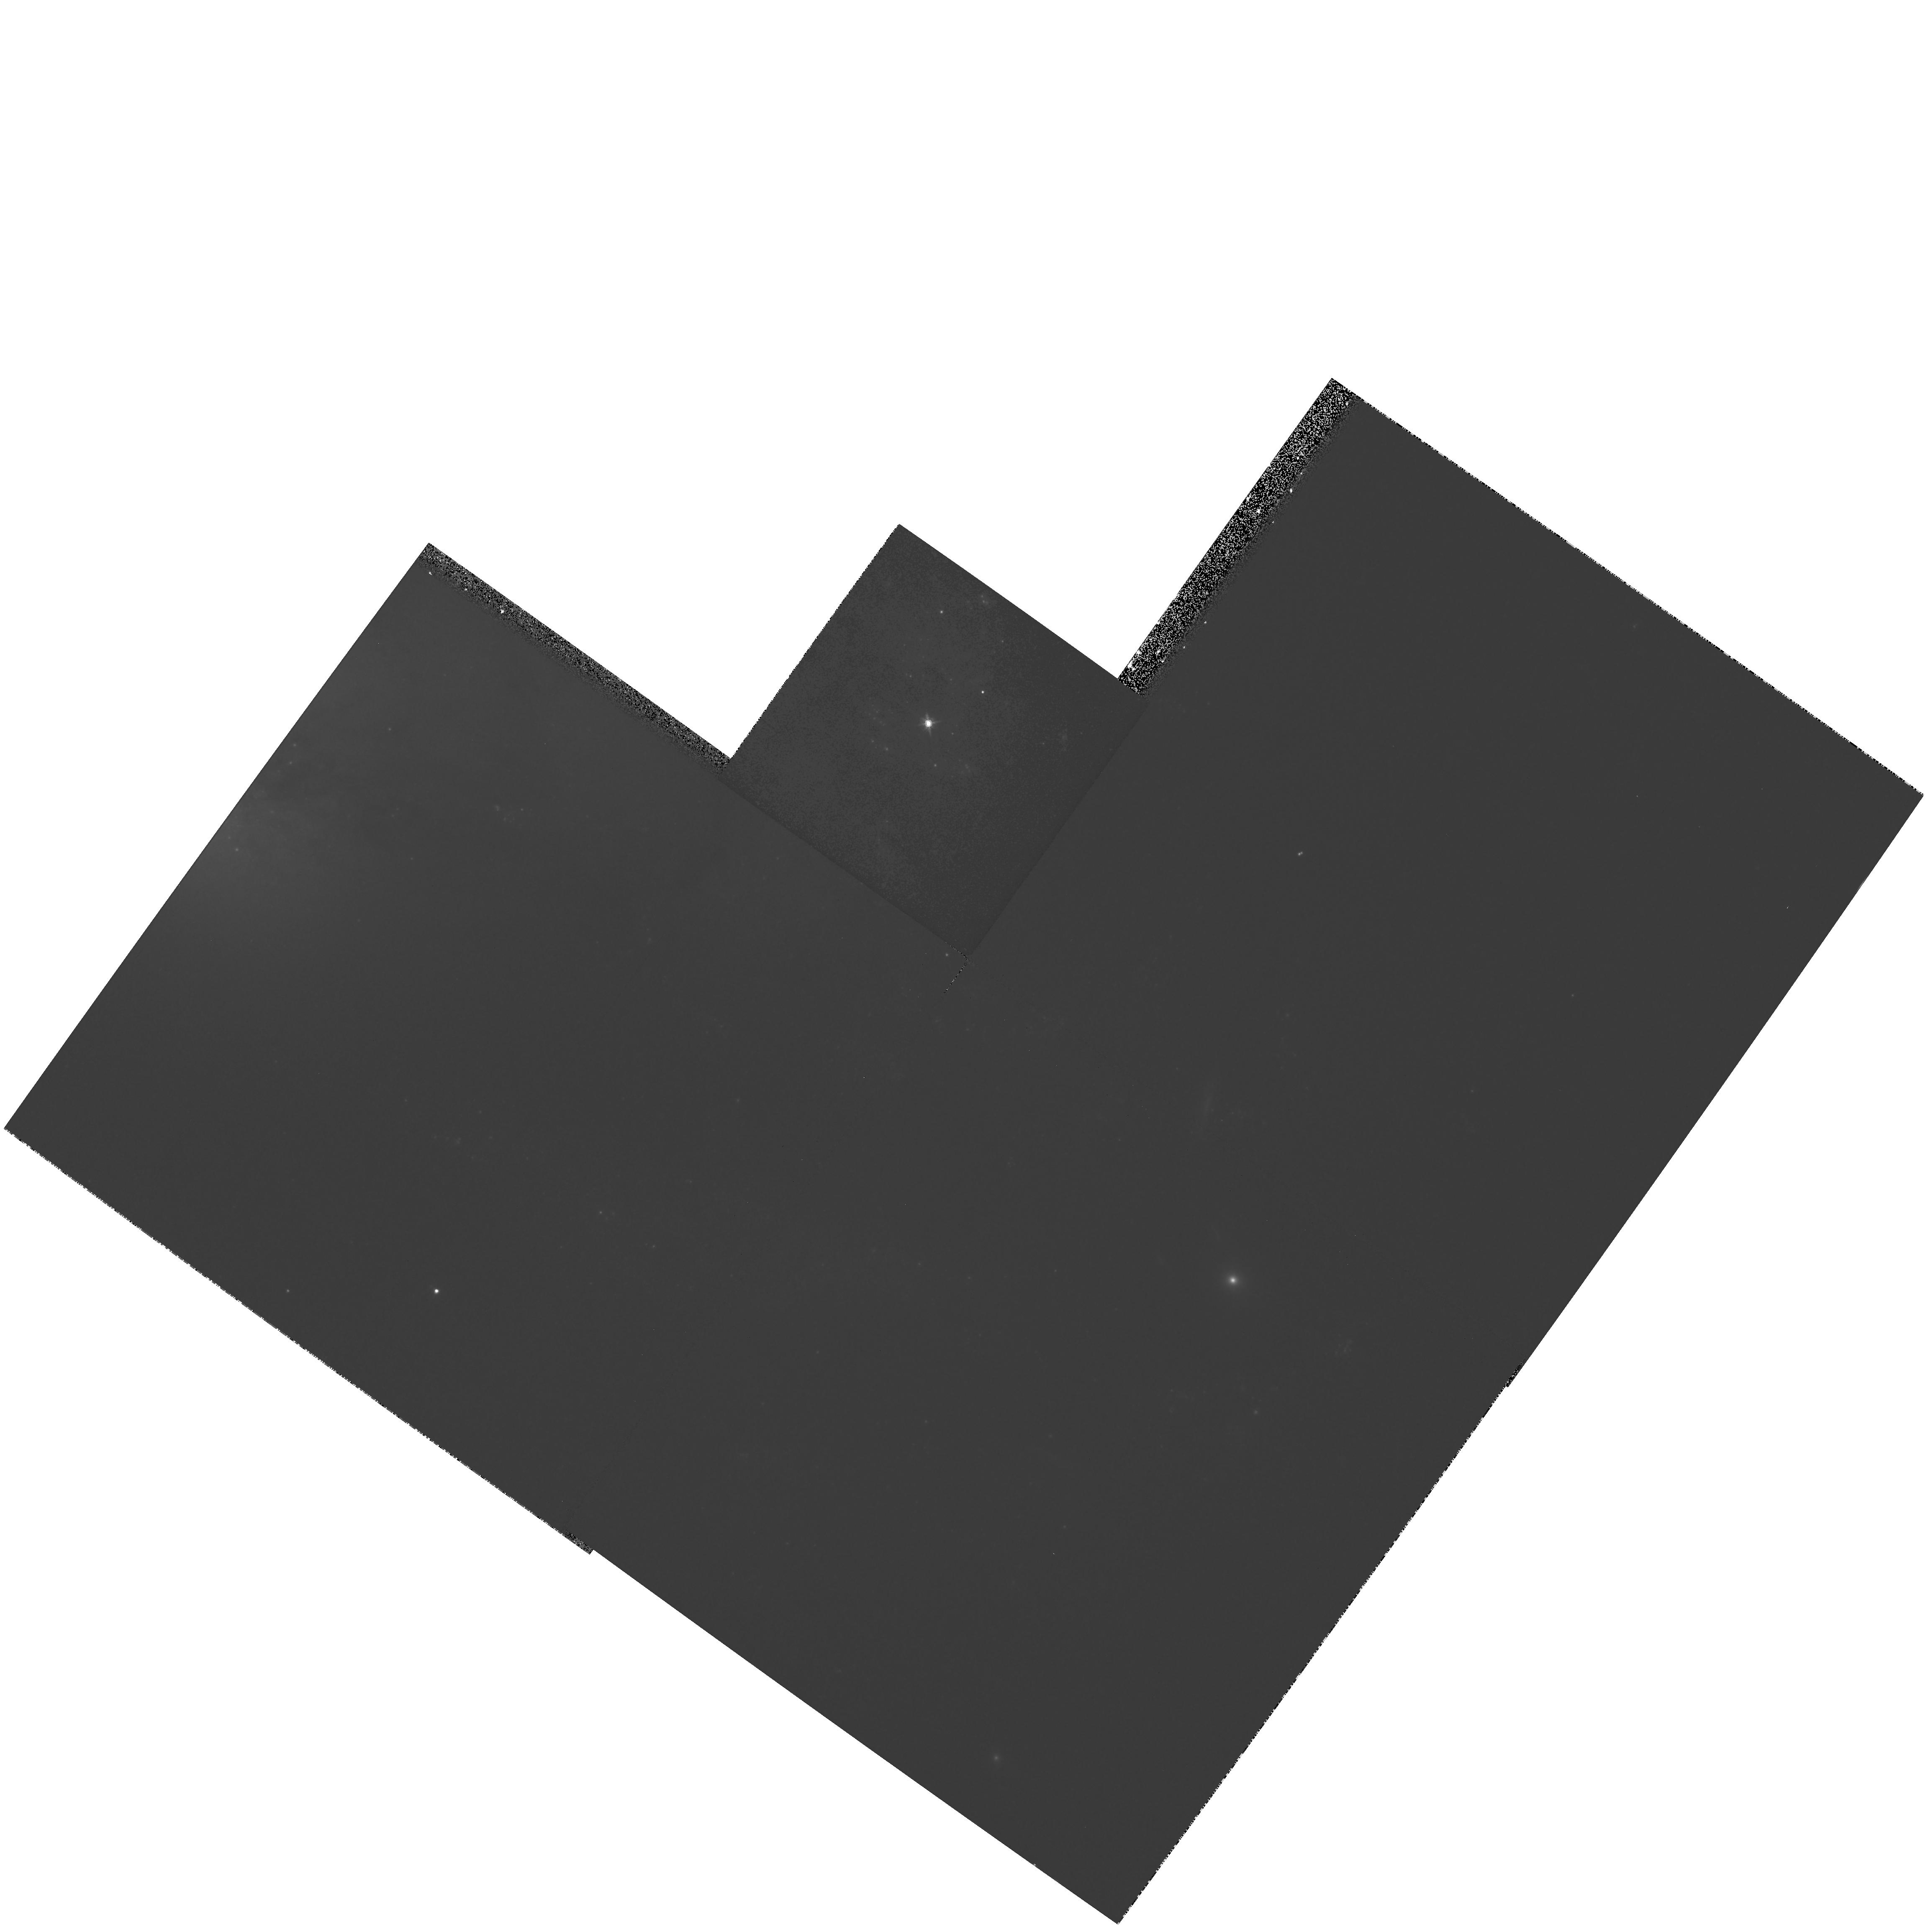
Target: SN2001DU. Instrument: WFPC2/PC. Filter: F814W. Exposure: 11 min. Observation ID: hst_9041_03_wfpc2_pc_f814w_u6br03

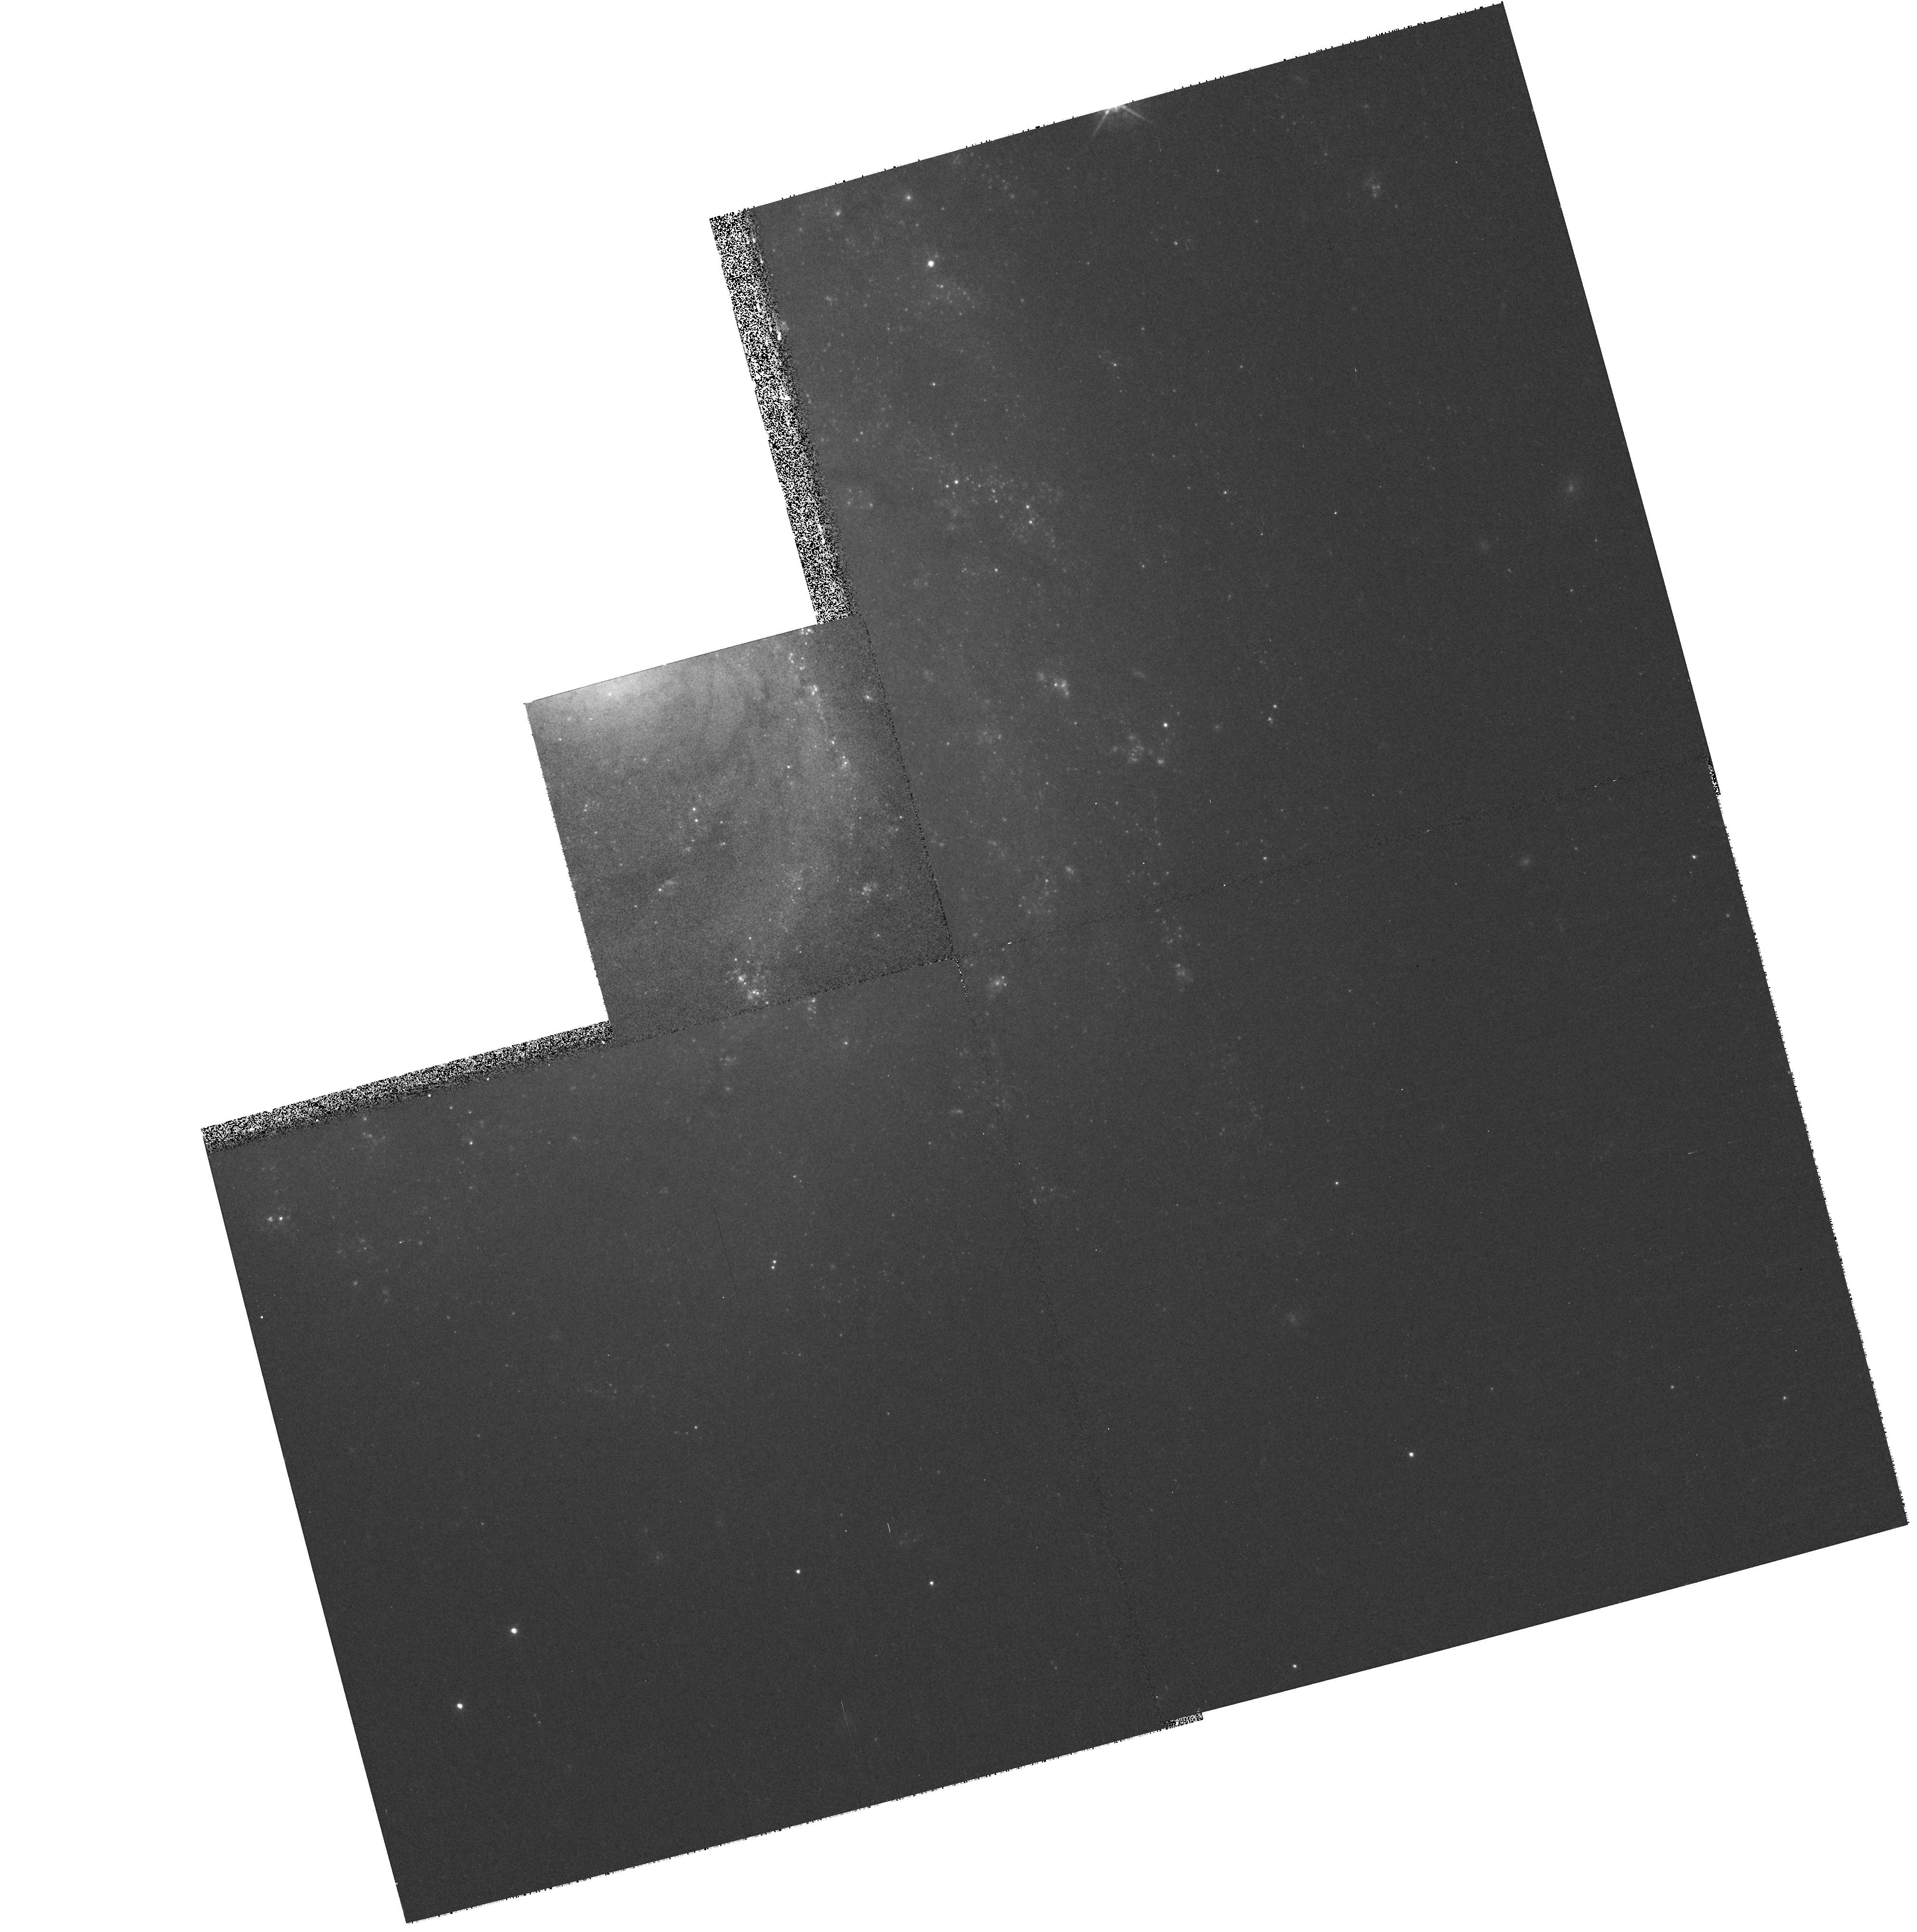
Target: SN1999EM. Instrument: WFPC2/PC. Filter: F675W. Exposure: 8 min. Observation ID: hst_9041_02_wfpc2_pc_f675w_u6br02

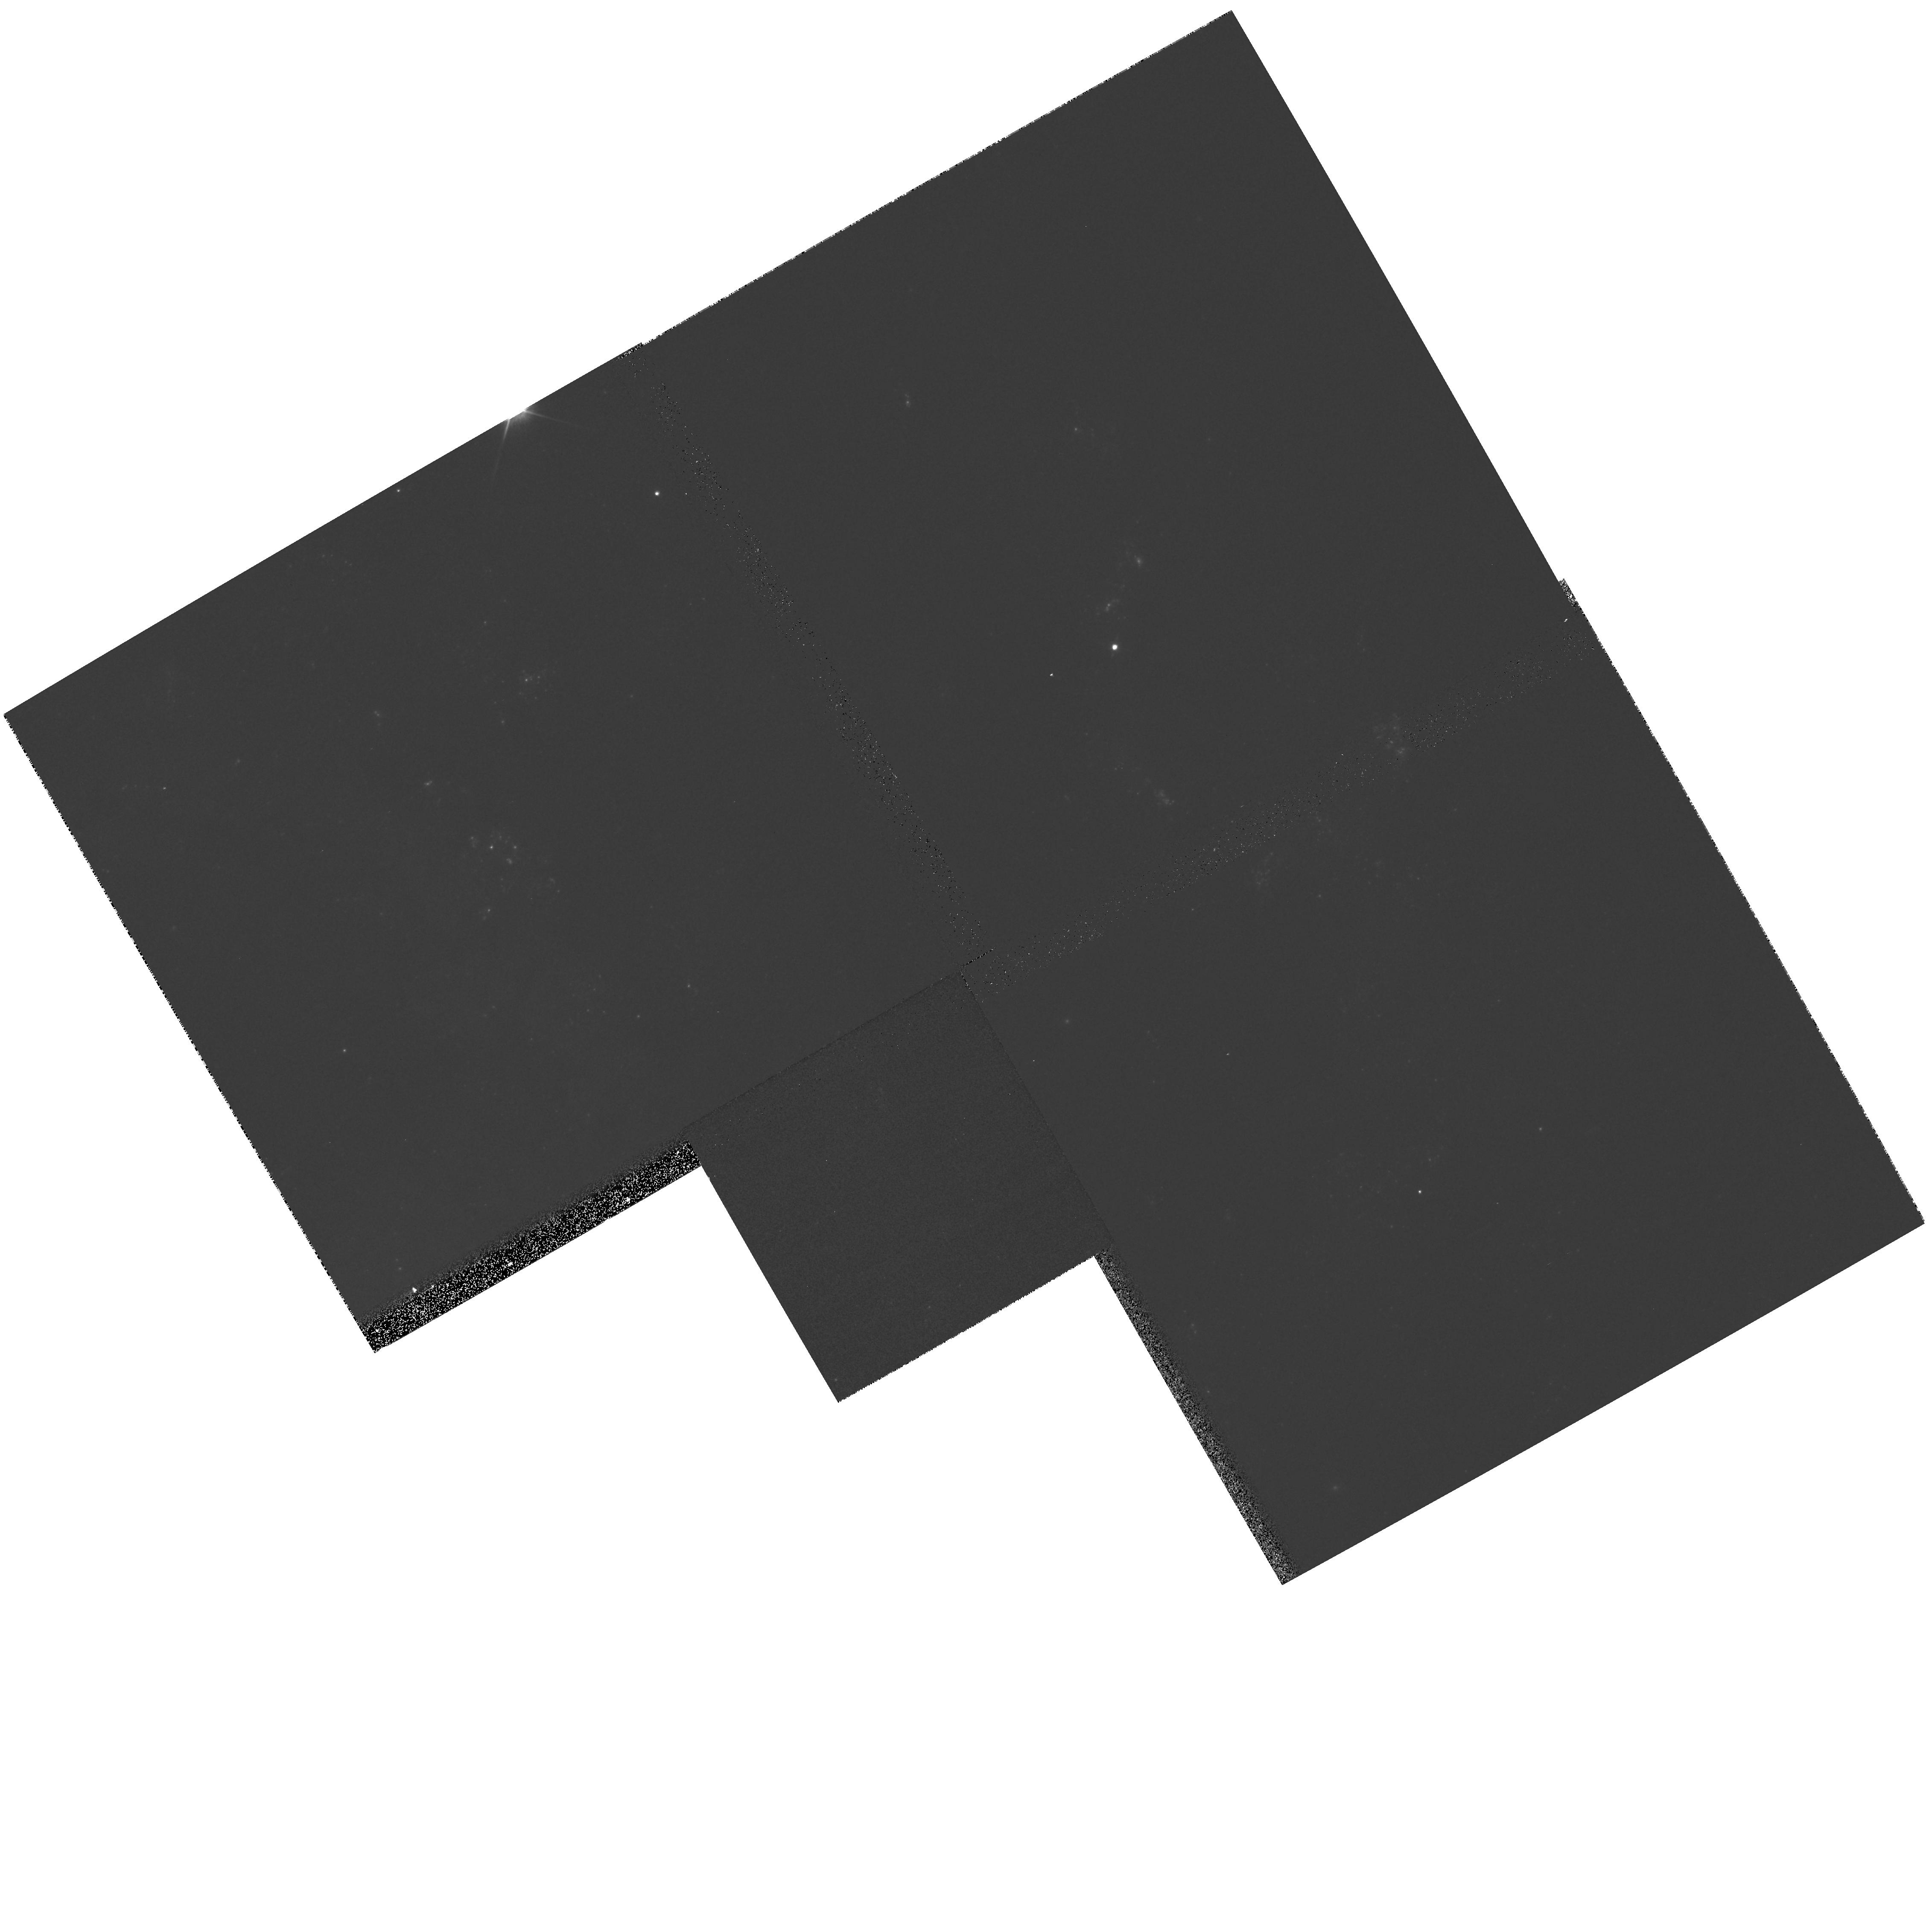
Target: SN1999GI. Instrument: WFPC2/PC. Filter: F555W. Exposure: 3 min. Observation ID: hst_9041_01_wfpc2_pc_f555w_u6br01

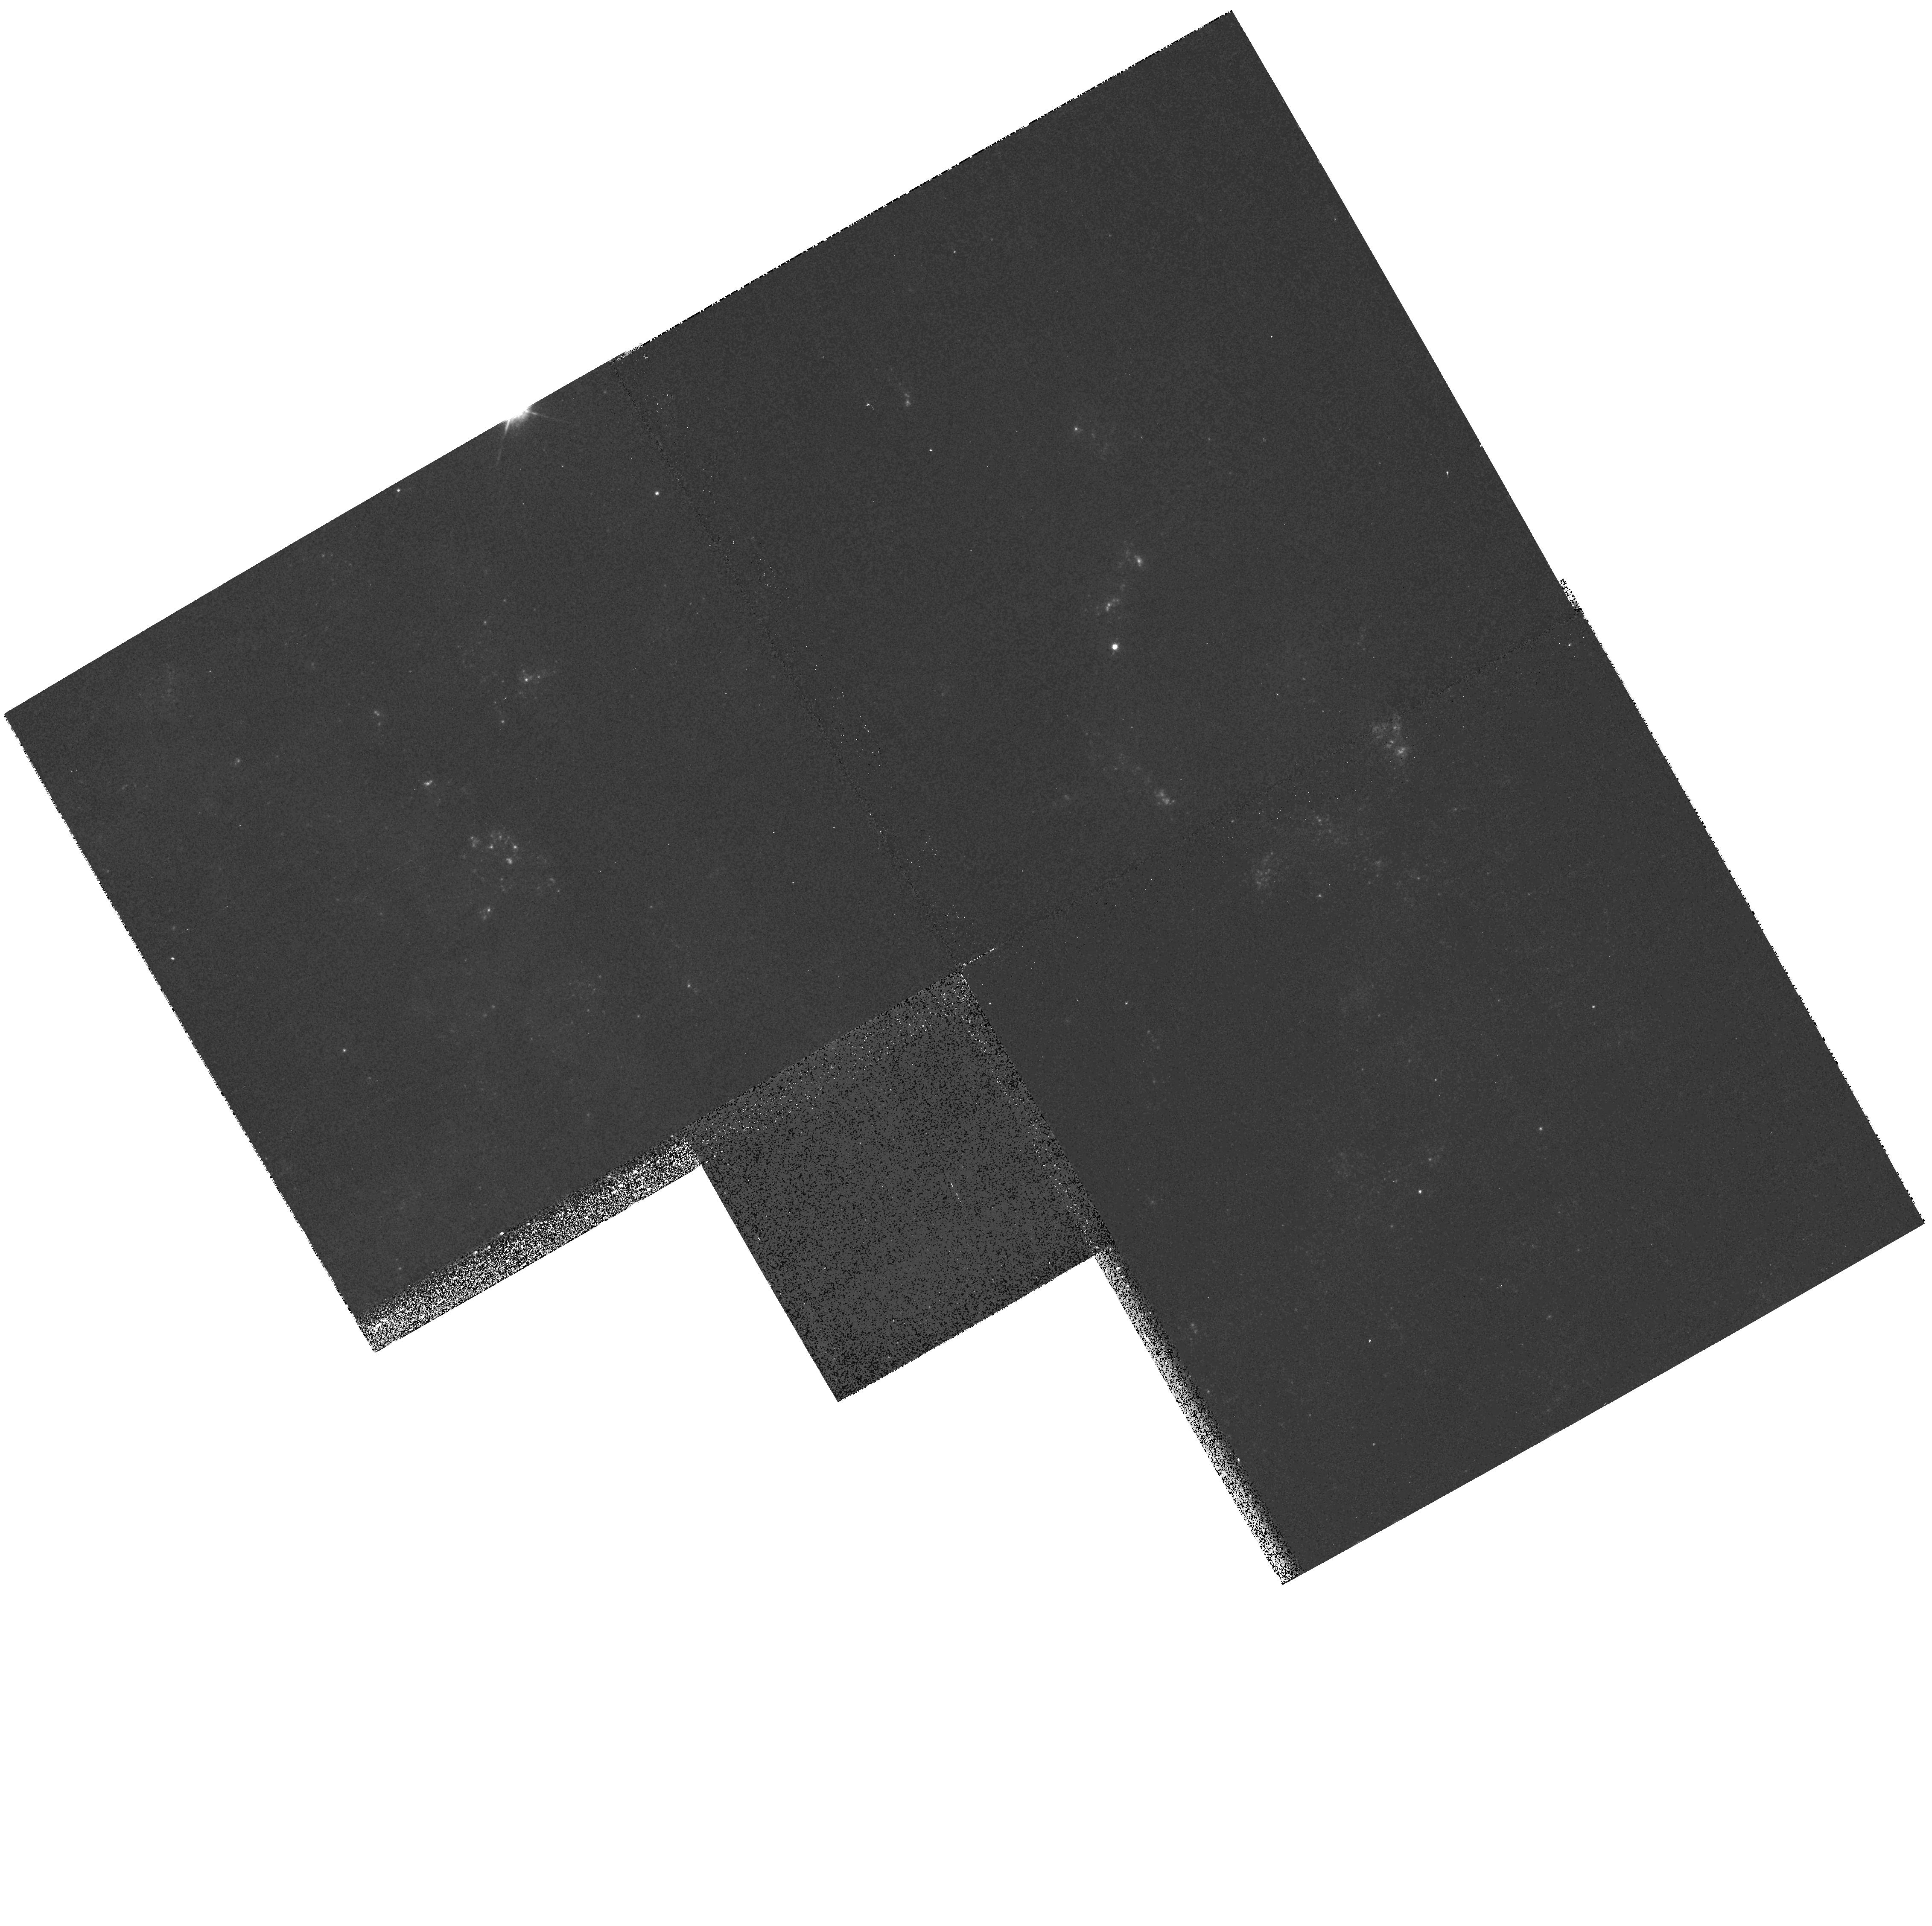
Target: SN1999GI. Instrument: WFPC2/PC. Filter: F439W. Exposure: 10 min. Observation ID: hst_9041_01_wfpc2_pc_f439w_u6br01

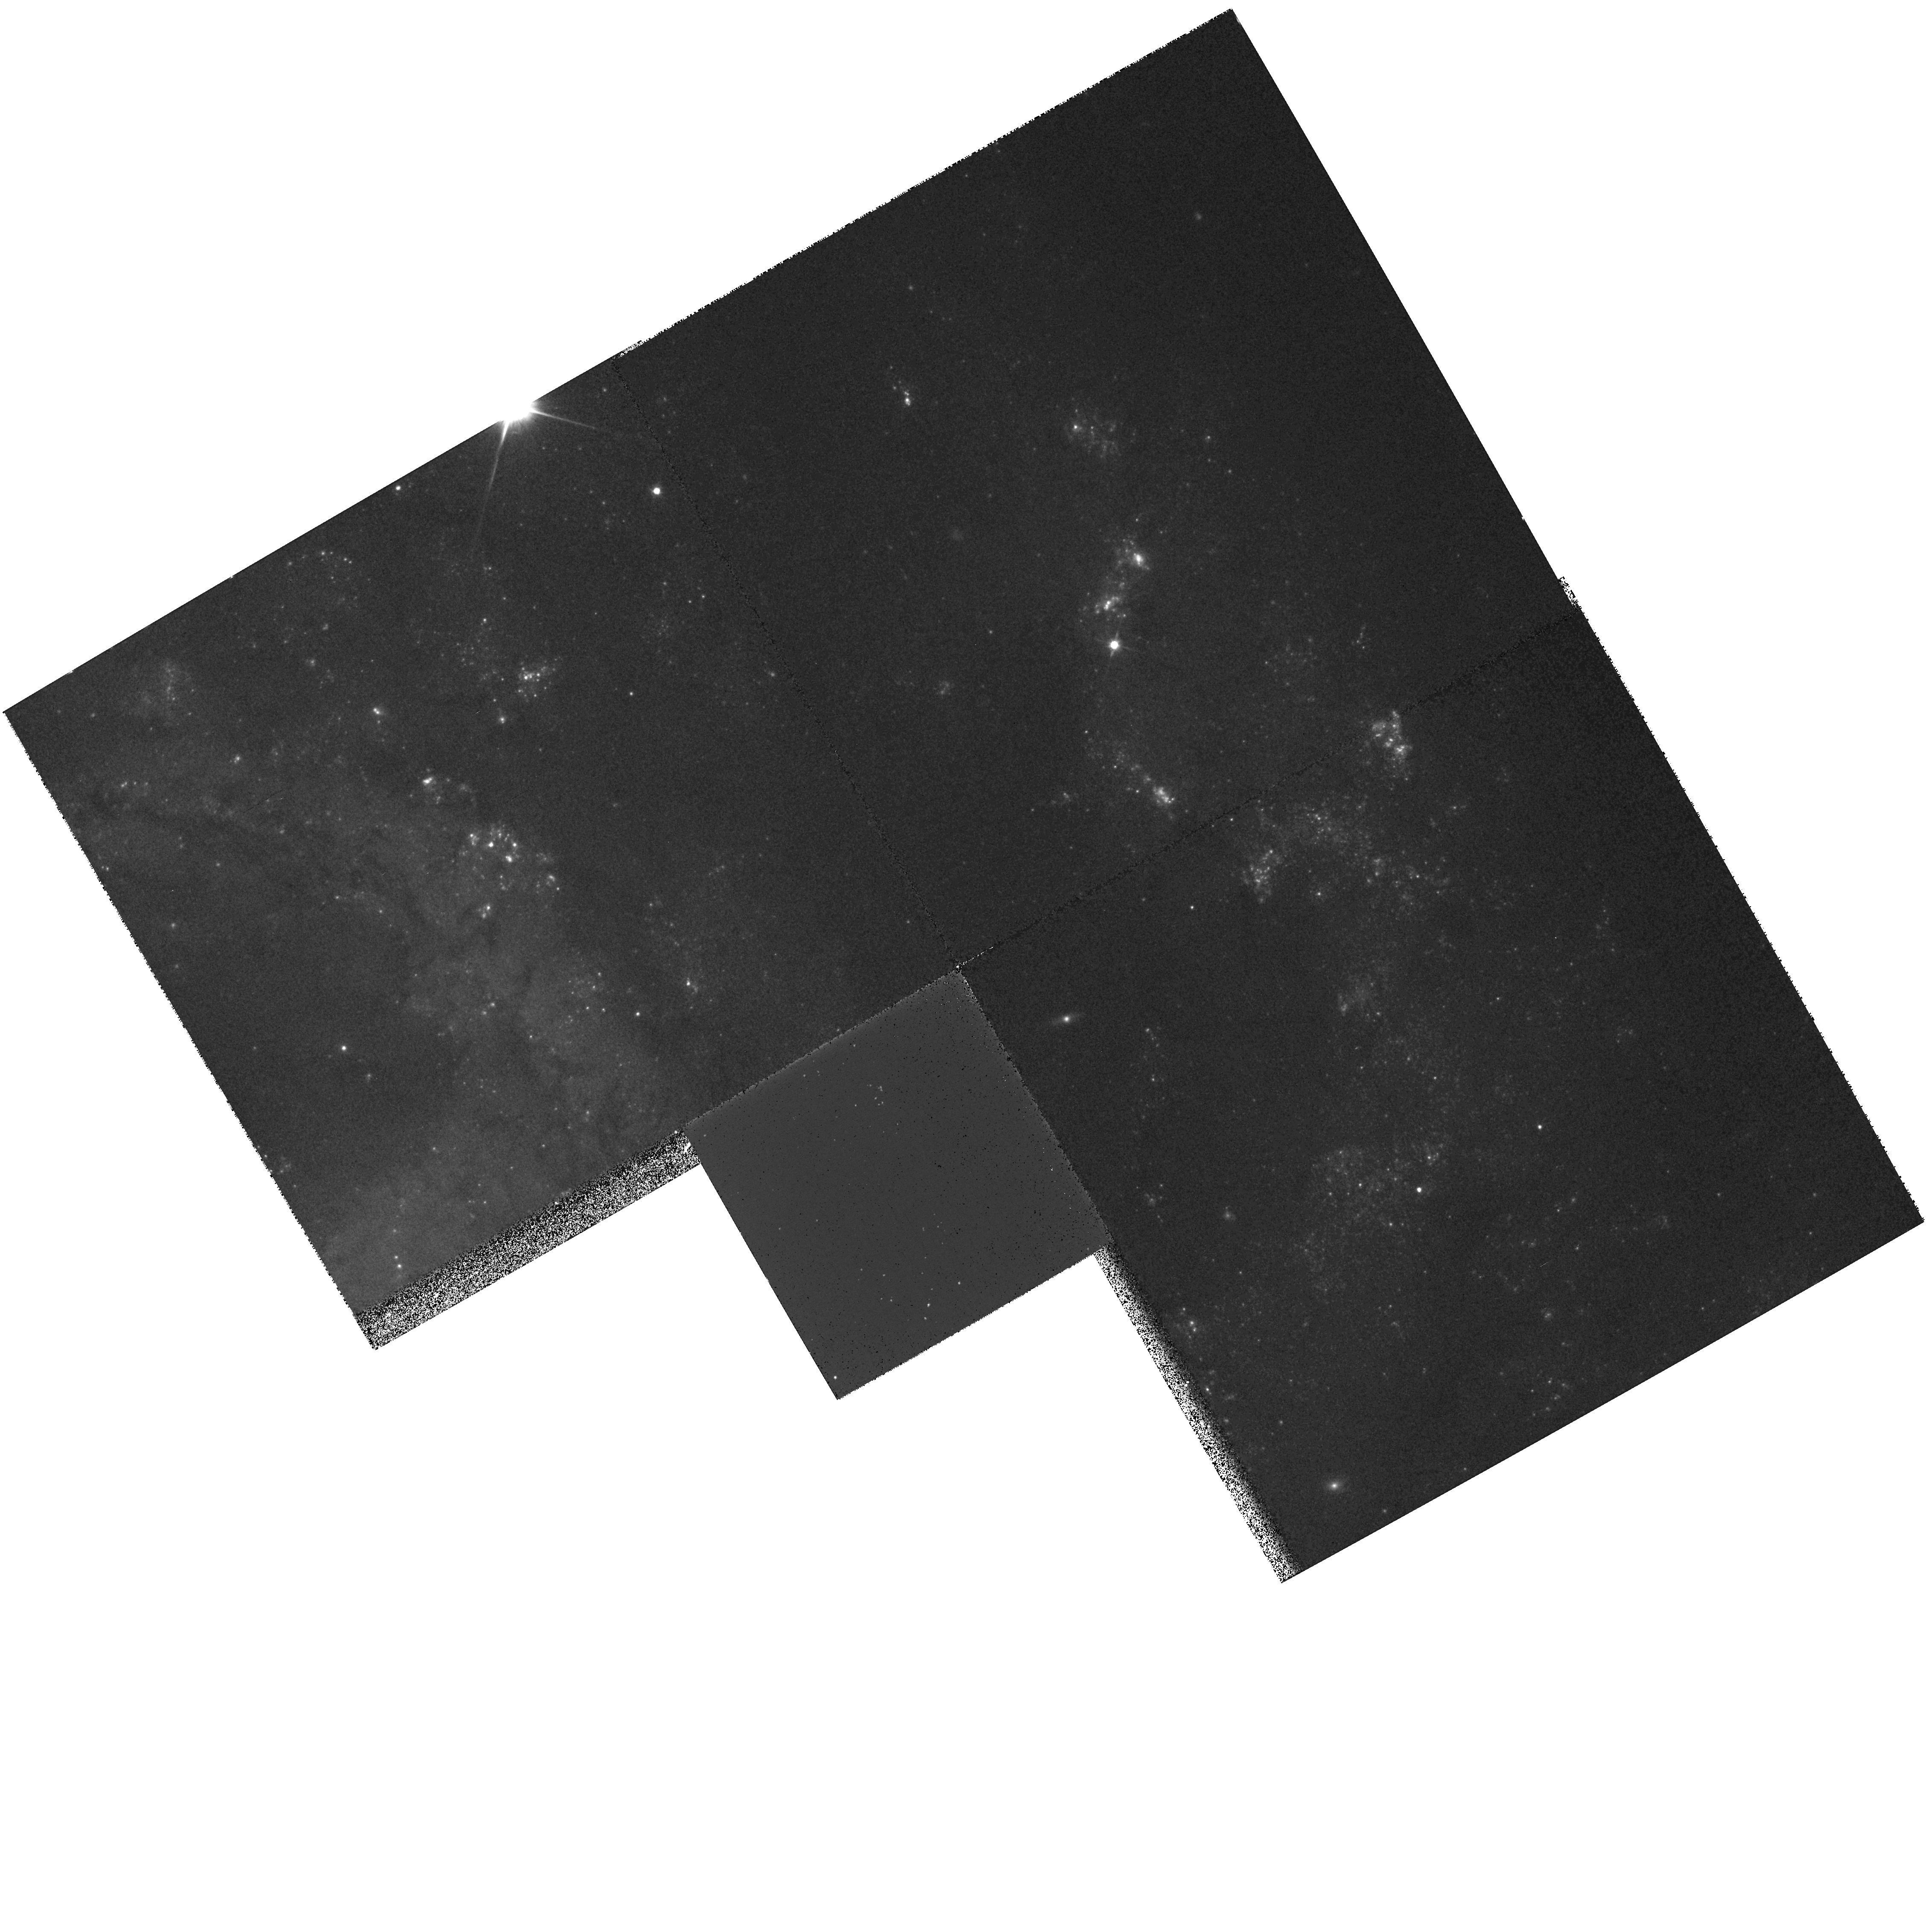
Target: SN1999GI. Instrument: WFPC2/PC. Filter: F606W. Exposure: 5 min. Observation ID: hst_9041_01_wfpc2_pc_f606w_u6br01

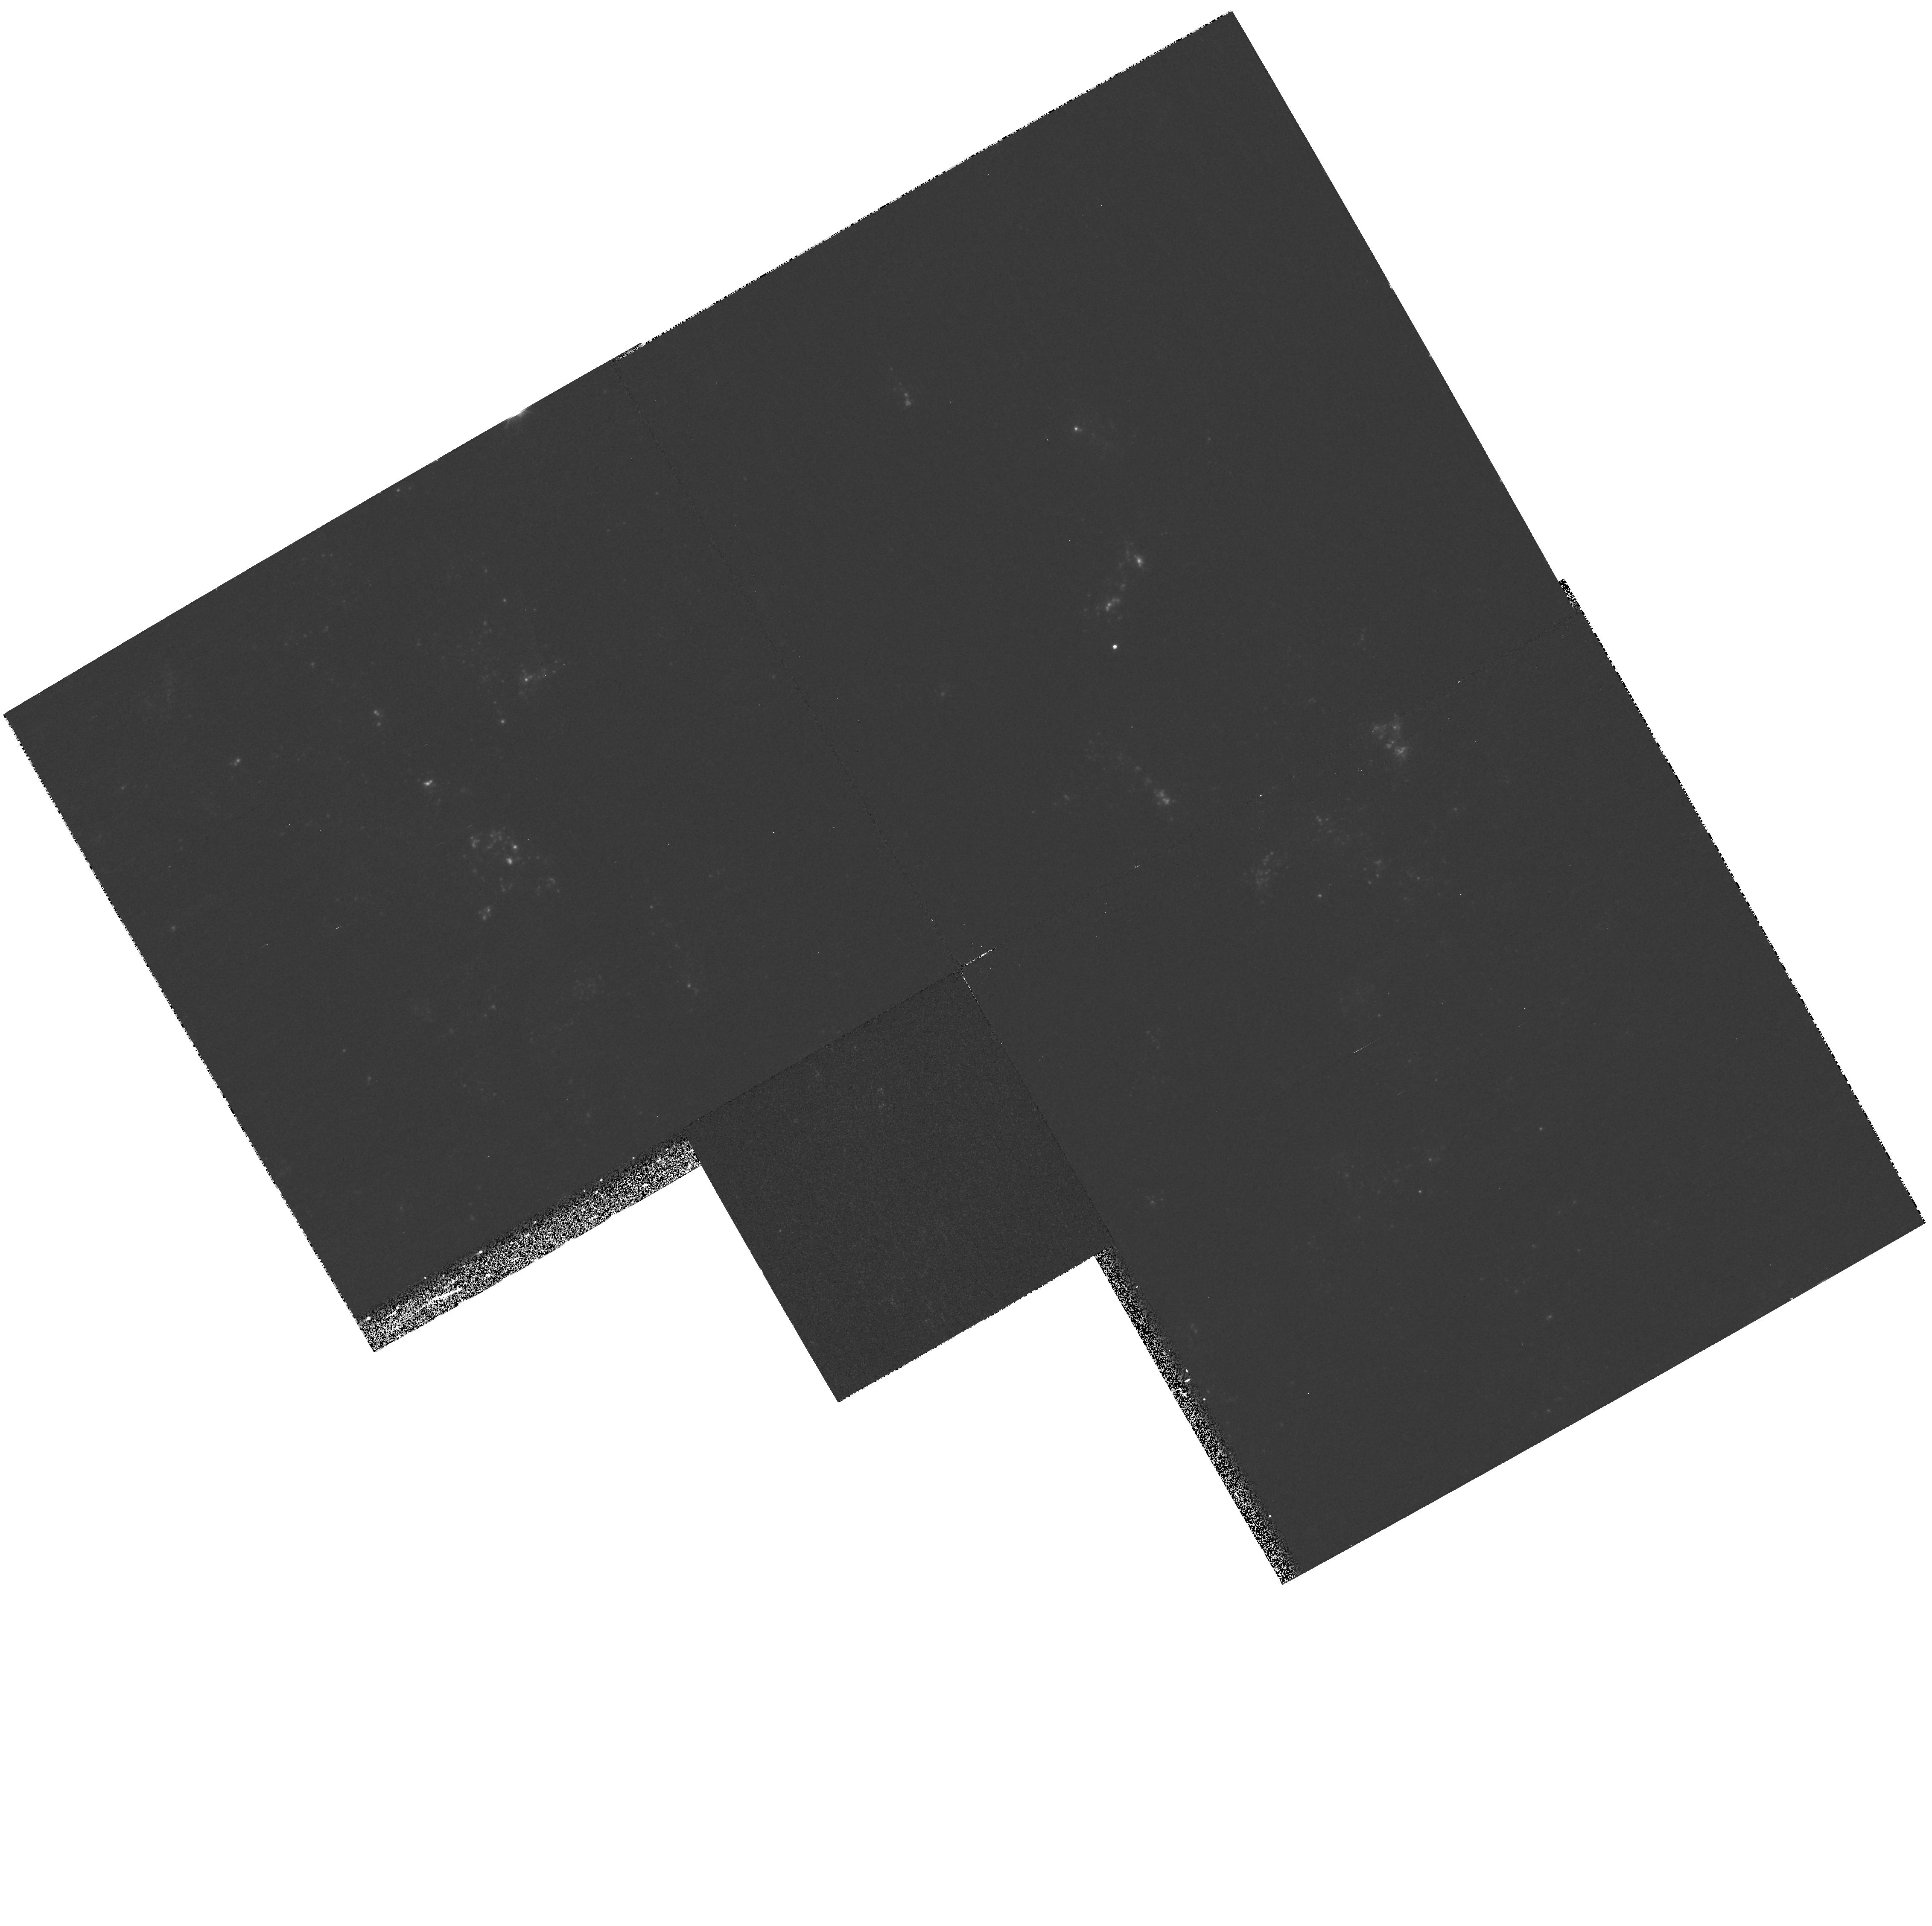
Target: SN1999GI. Instrument: WFPC2/PC. Filter: F300W. Exposure: 20 min. Observation ID: hst_9041_01_wfpc2_pc_f300w_u6br01

Direct imaging of the progenitors of massive, core-collapse supernovae (PI: Smartt, Stephen J.)

Recent surveys of starforming galaxies in the nearby Universe are discovering significant numbers of supernovae which have massive star progenitors (Types II, Ib and Ic). The extensive HST archive and high-resolution ground-based images of galaxies within ~20 Mpc enables us to resolve and quantify their individual bright stellar content. As massive, evolved stars are the most luminous single objects in a galaxy, the progenitors of core-collapse supernovae should be directly detectable on pre-explosion images. The site of the Type II supernova 1999gi (in NGC3184, ~8 Mpc distant) has been imaged in two colours by HST prior to explosion - it is a young star- forming region, with a resolved, massive stellar population. We request a post -explosion exposure to allow identification of the progenitor star, and its colours. We have deep, high- quality ground-based archive exposures of the pre-explosion region of 1999em (Type II in NGC1673, also at ~8 Mpc distant). We believe we have identified the progenitor as a mid-late G-type supergiant from its VRI colours, however a high-resolution HST image will indicate if this star really is coincident with the SN position at a more secure level. We are assimilating a database of all suitable exposures of nearby galaxies to allow similar future discoveries, and request similar follow-up exposures (as a TOO) if suitable pre- explosion material exists.